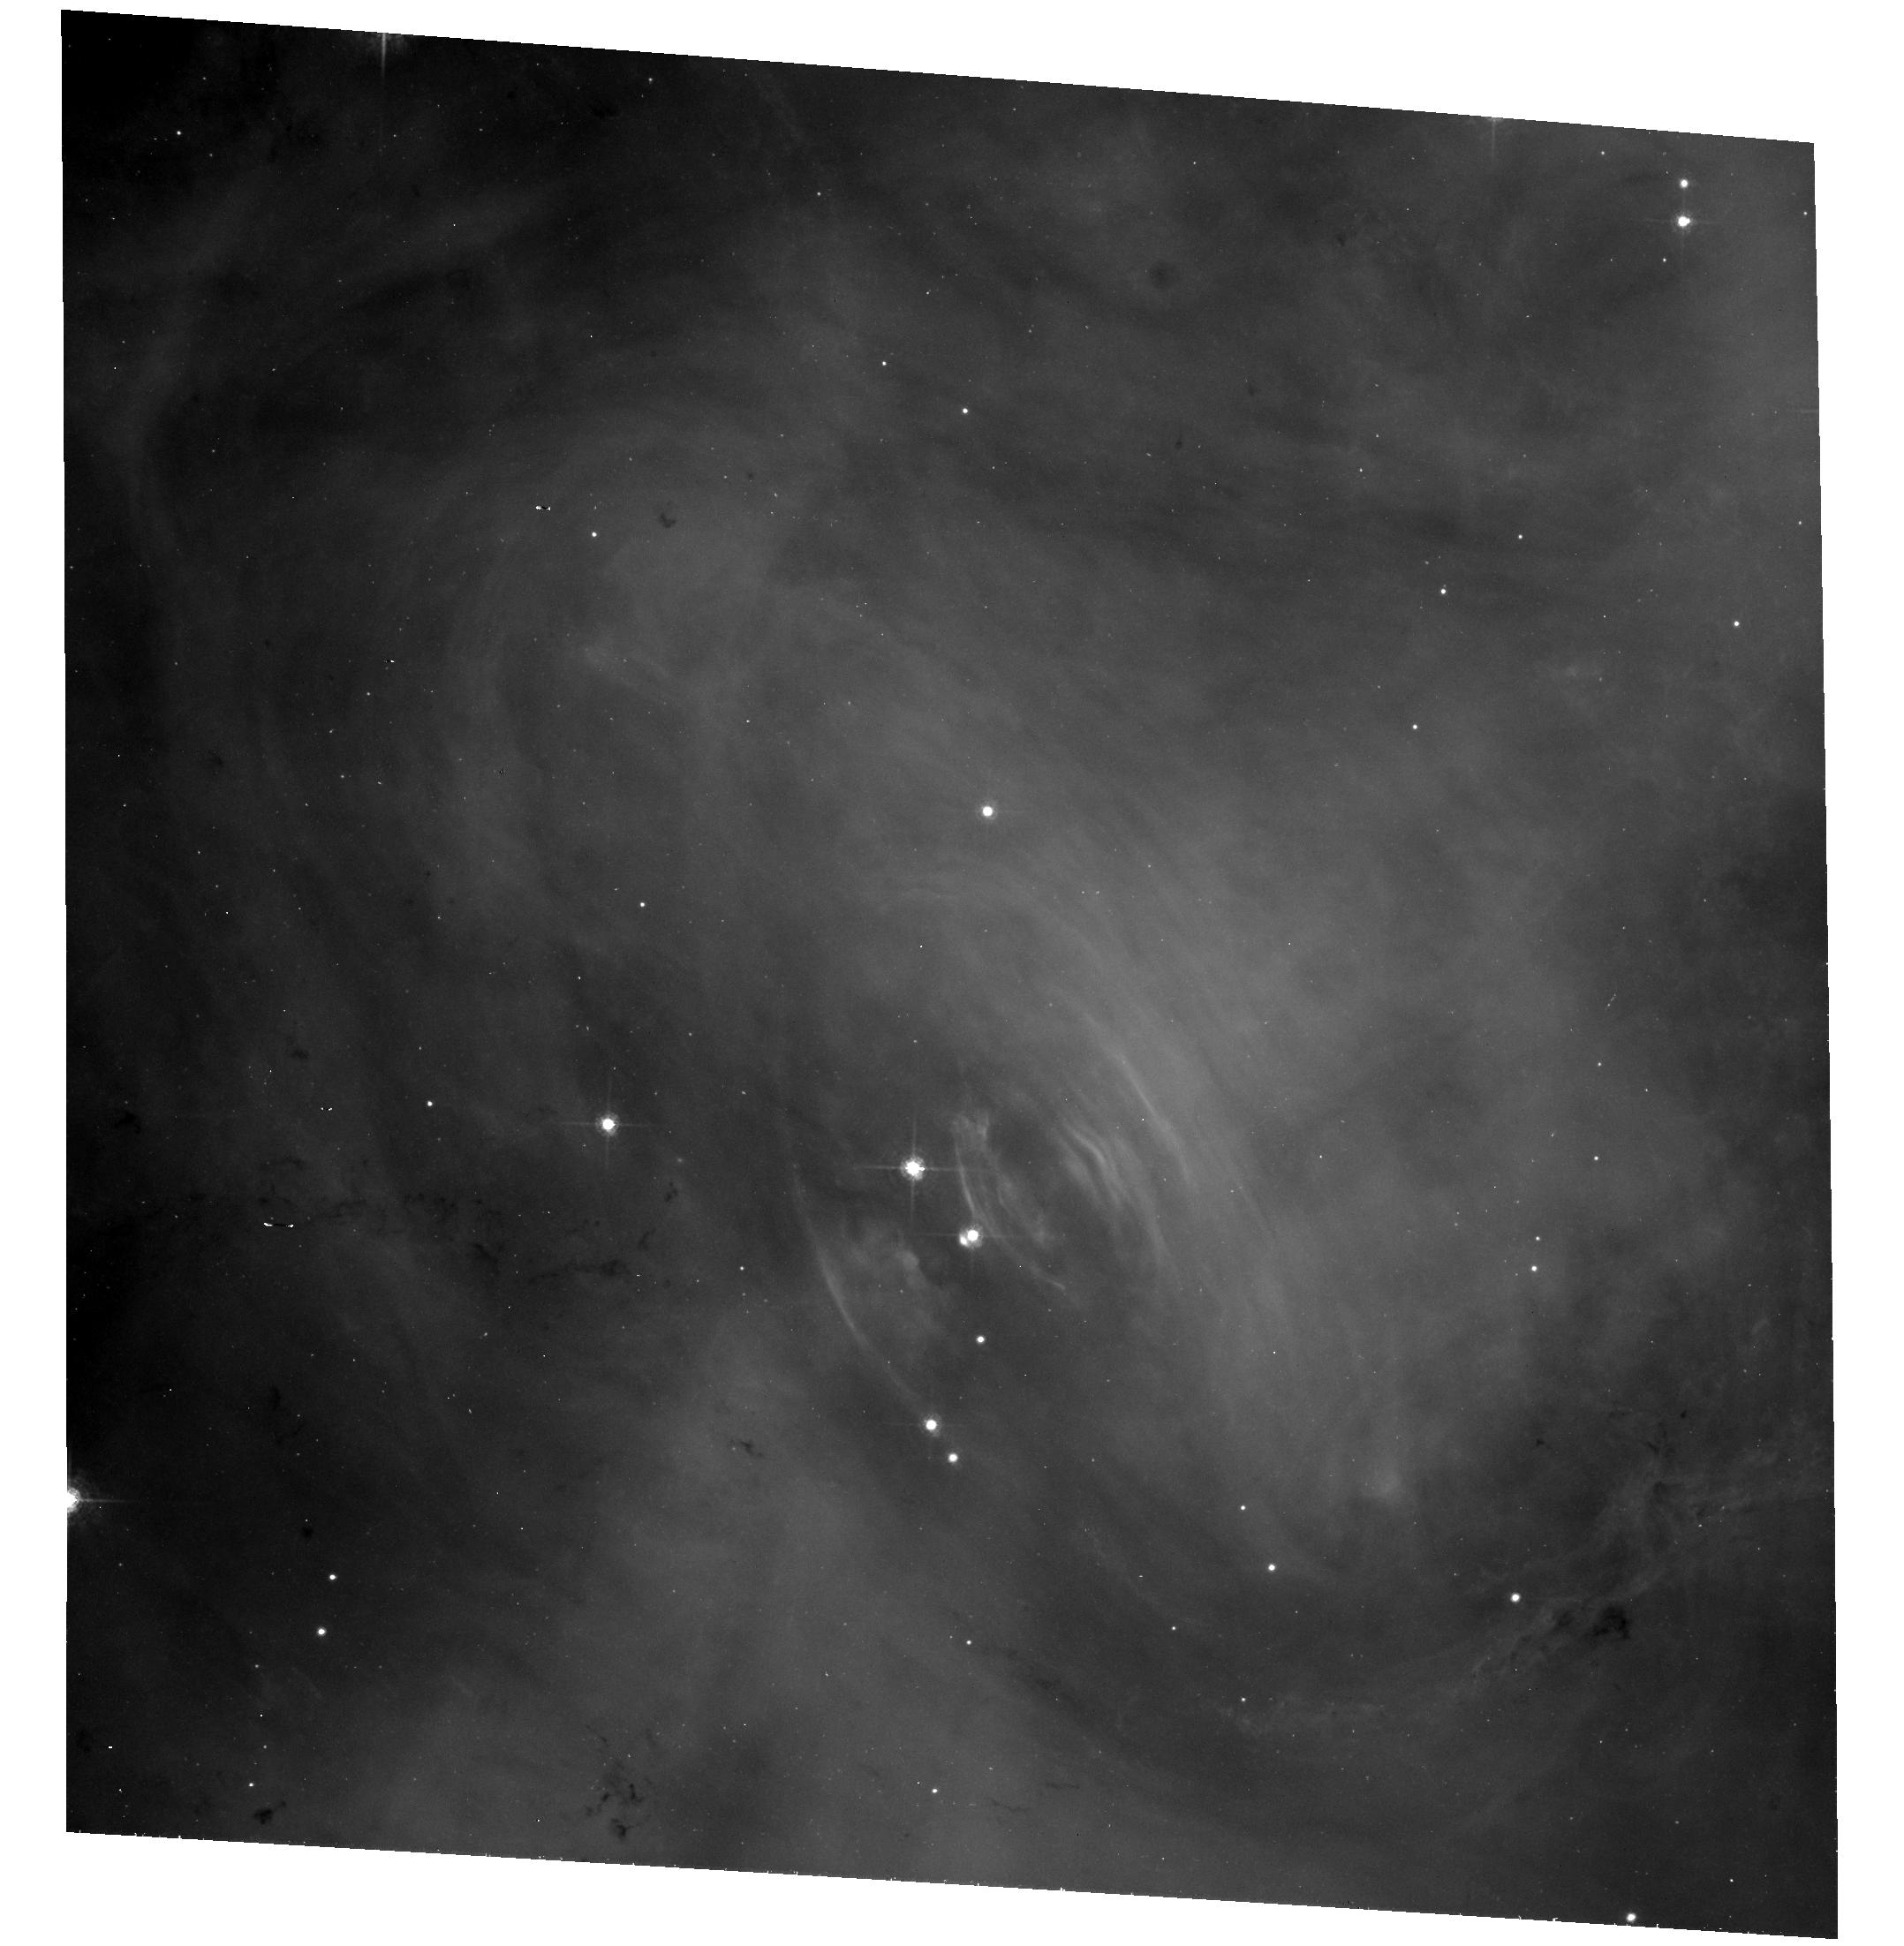
Target: CRAB
Instrument: ACS/WFC
Filter: F550M
Exposure: 38 min
Observation ID: hst_10526_06_acs_wfc_f550m_j9fx06

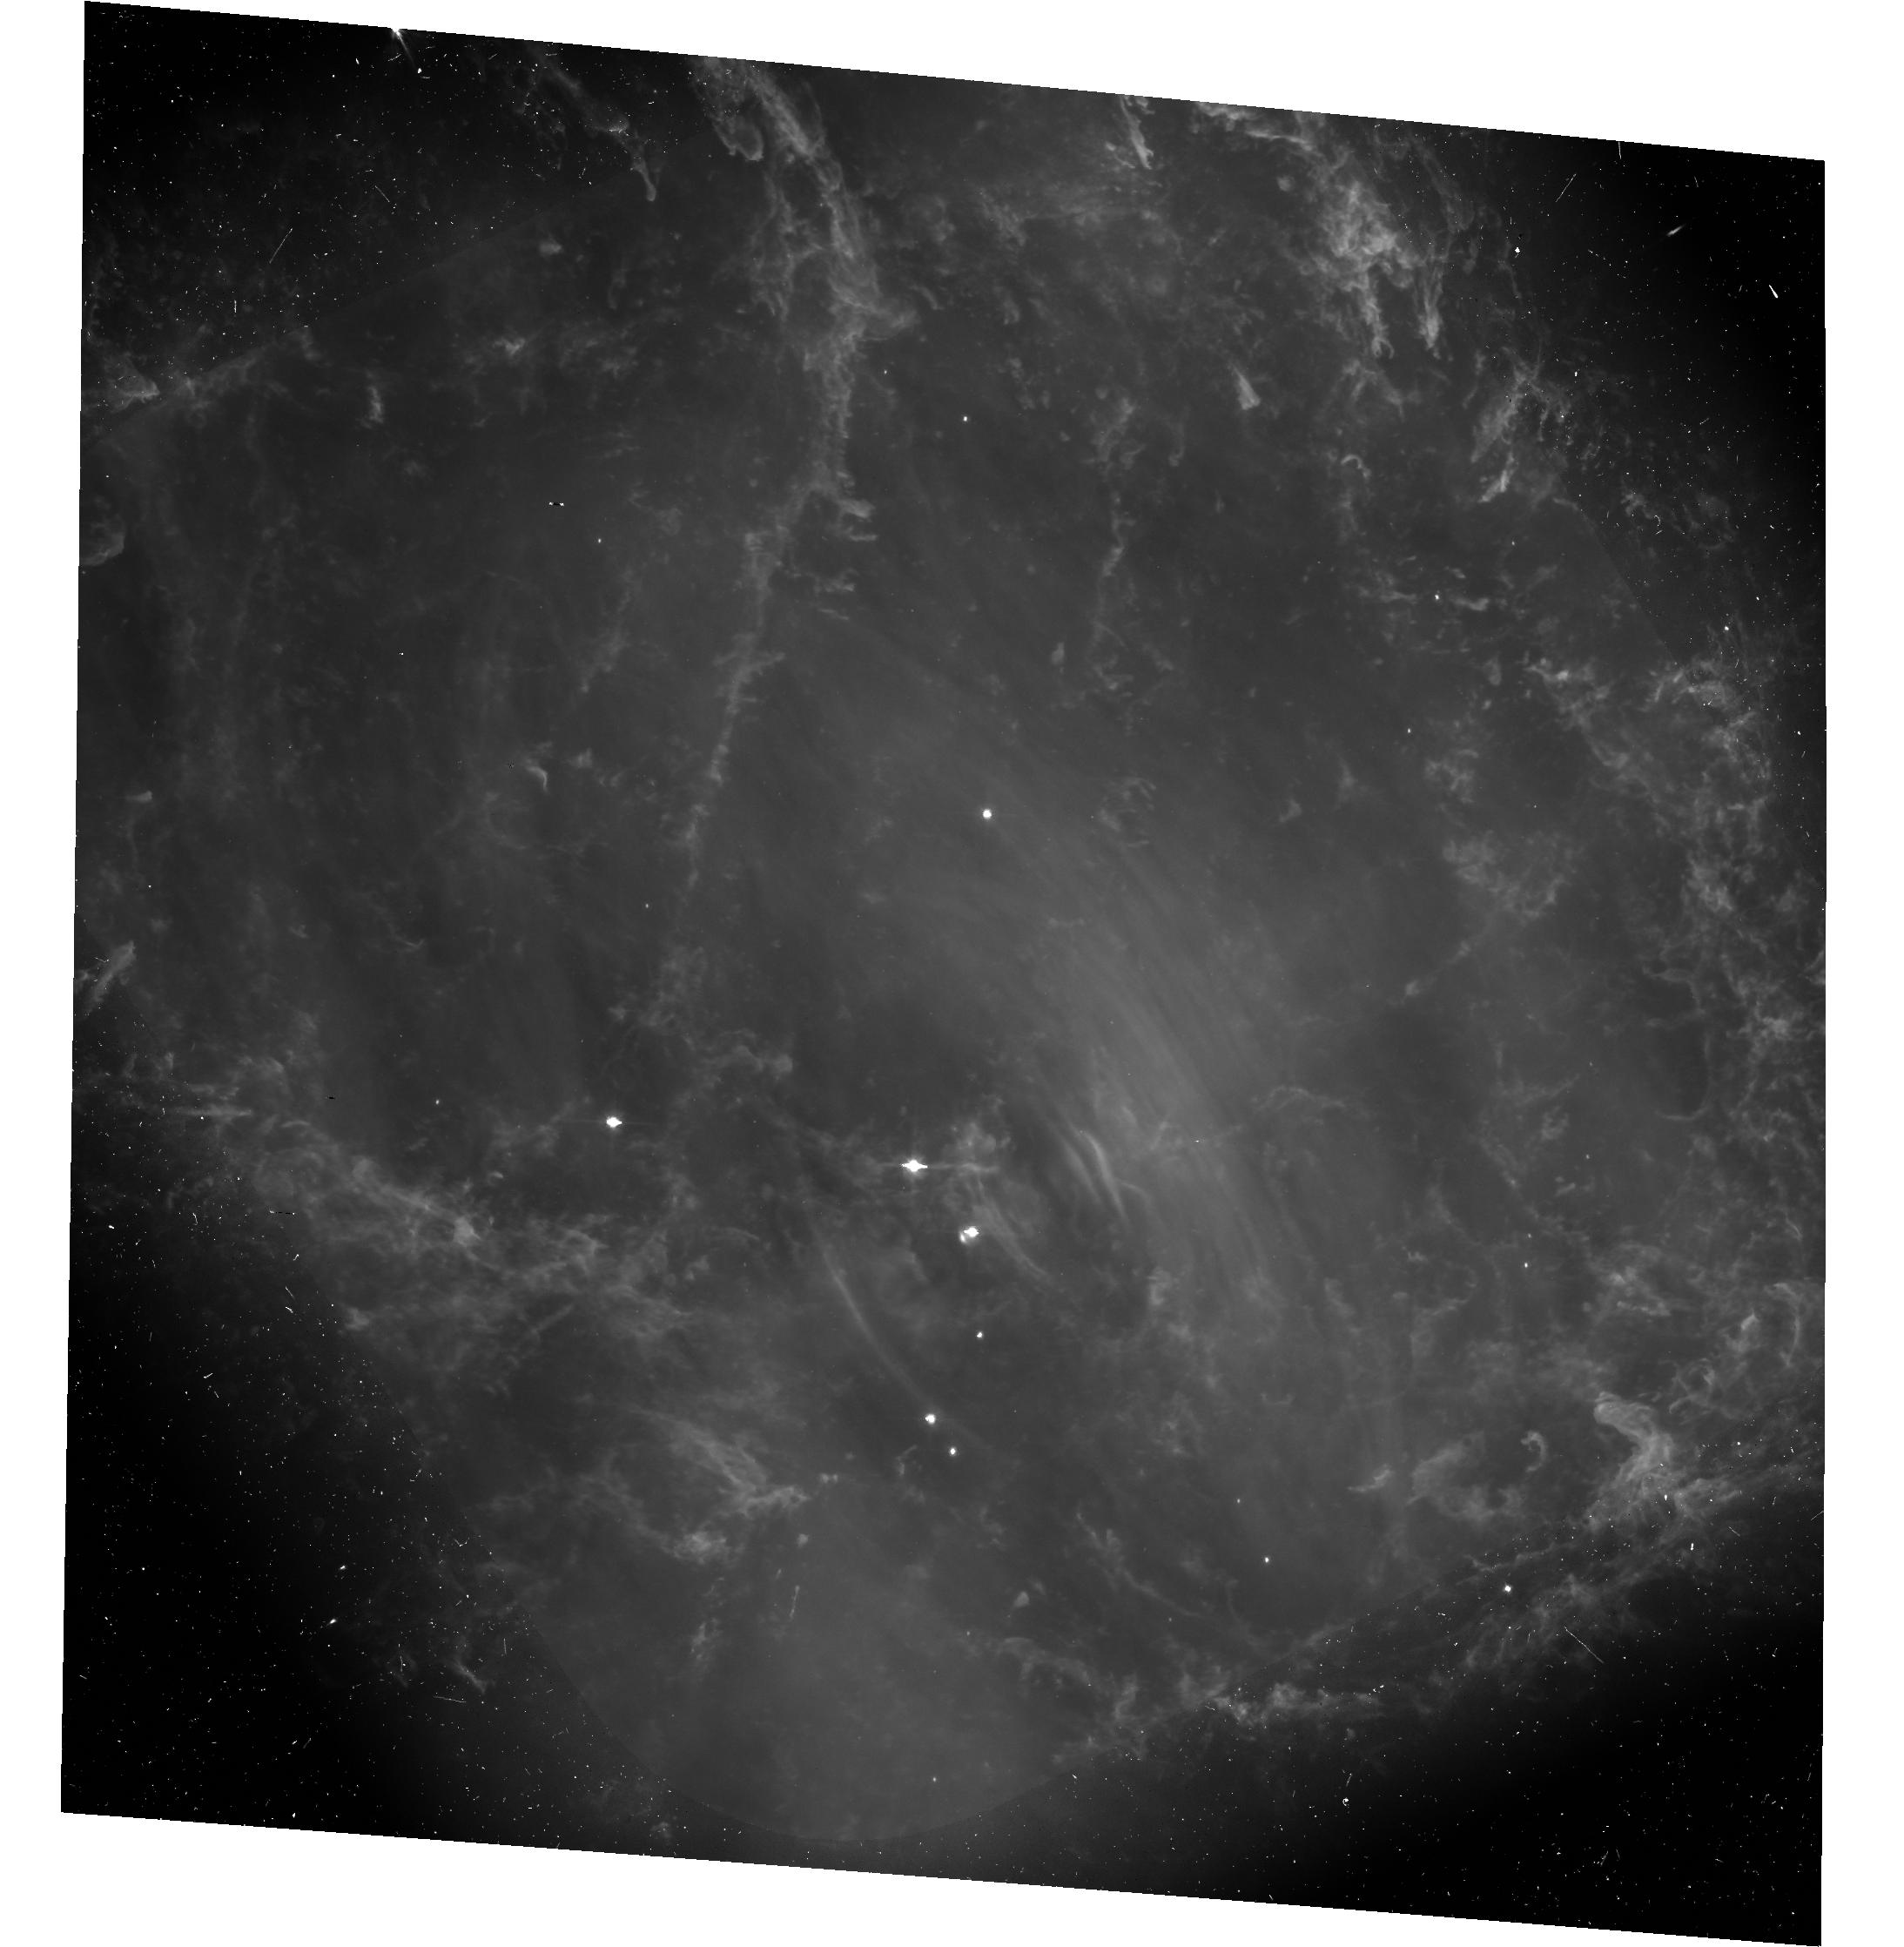
Target: CRAB
Instrument: ACS/WFC
Filter: F606W
Exposure: 38 min
Observation ID: hst_10526_02_acs_wfc_f606w-pol60v_j9fx02

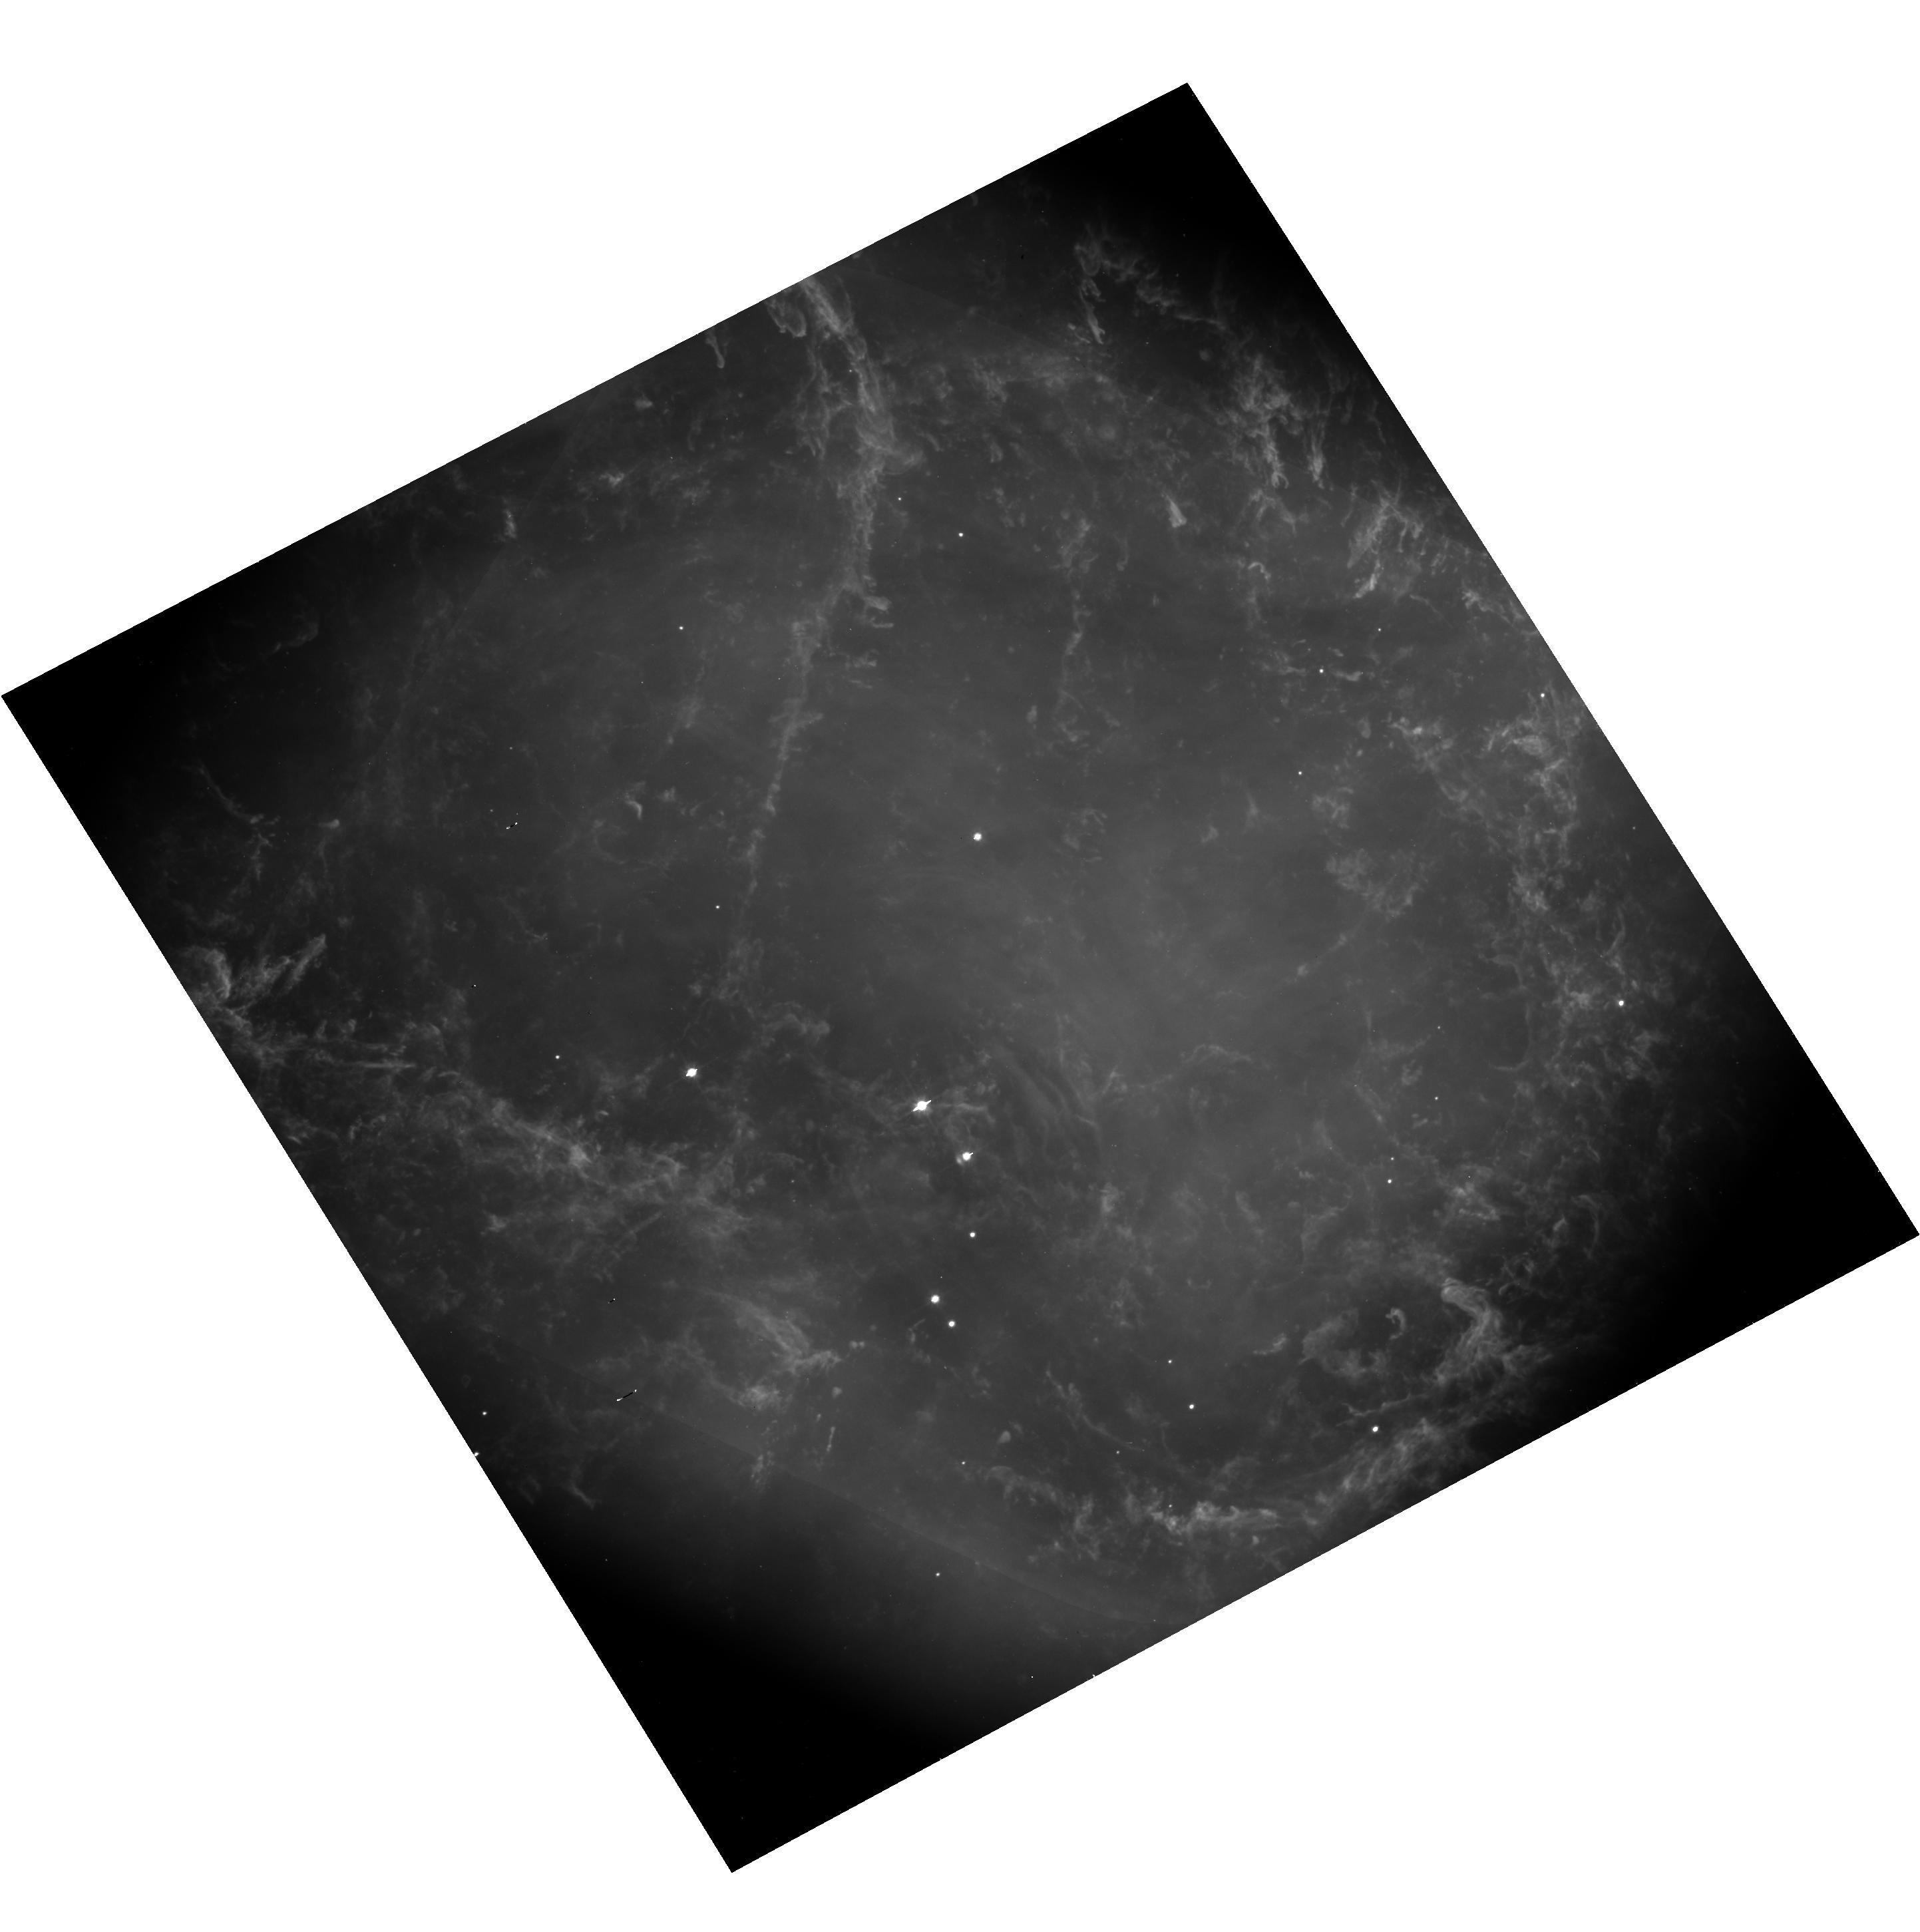
Target: CRAB
Instrument: ACS/WFC
Filter: F606W
Exposure: 38 min
Observation ID: hst_10526_11_acs_wfc_f606w-pol120v_j9fx11

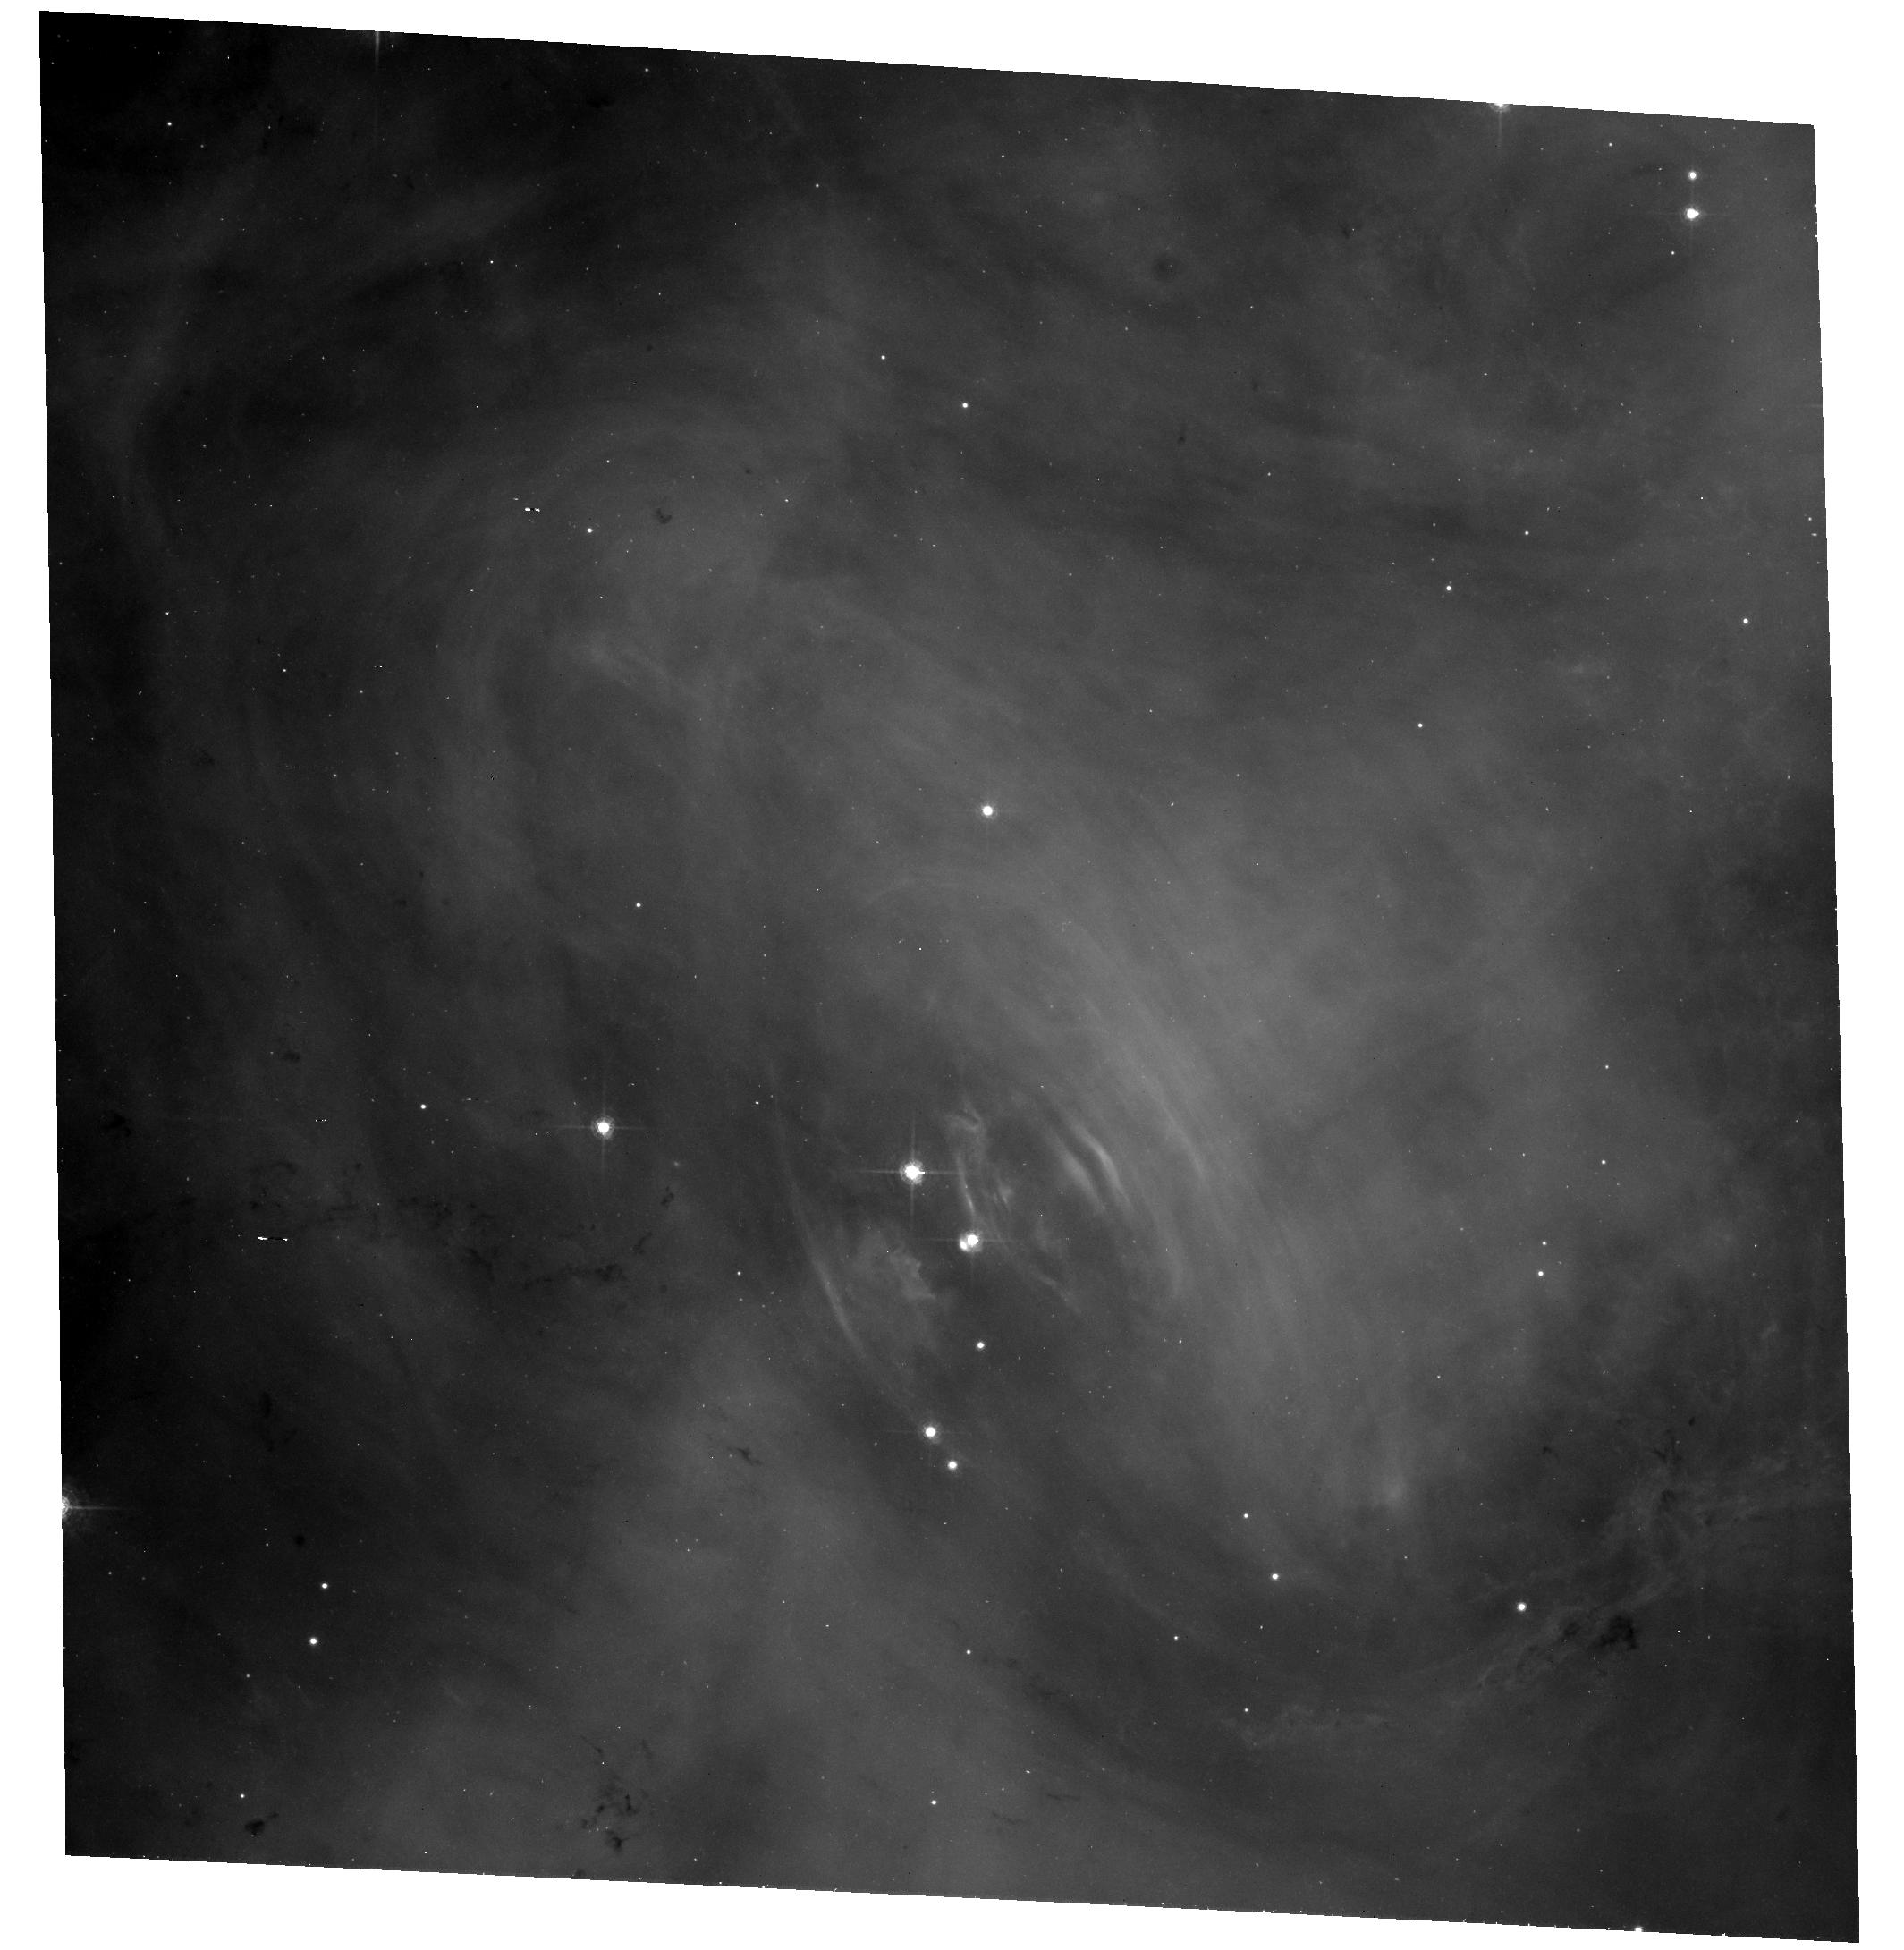
Target: CRAB
Instrument: ACS/WFC
Filter: F550M
Exposure: 38 min
Observation ID: hst_10526_08_acs_wfc_f550m_j9fx08

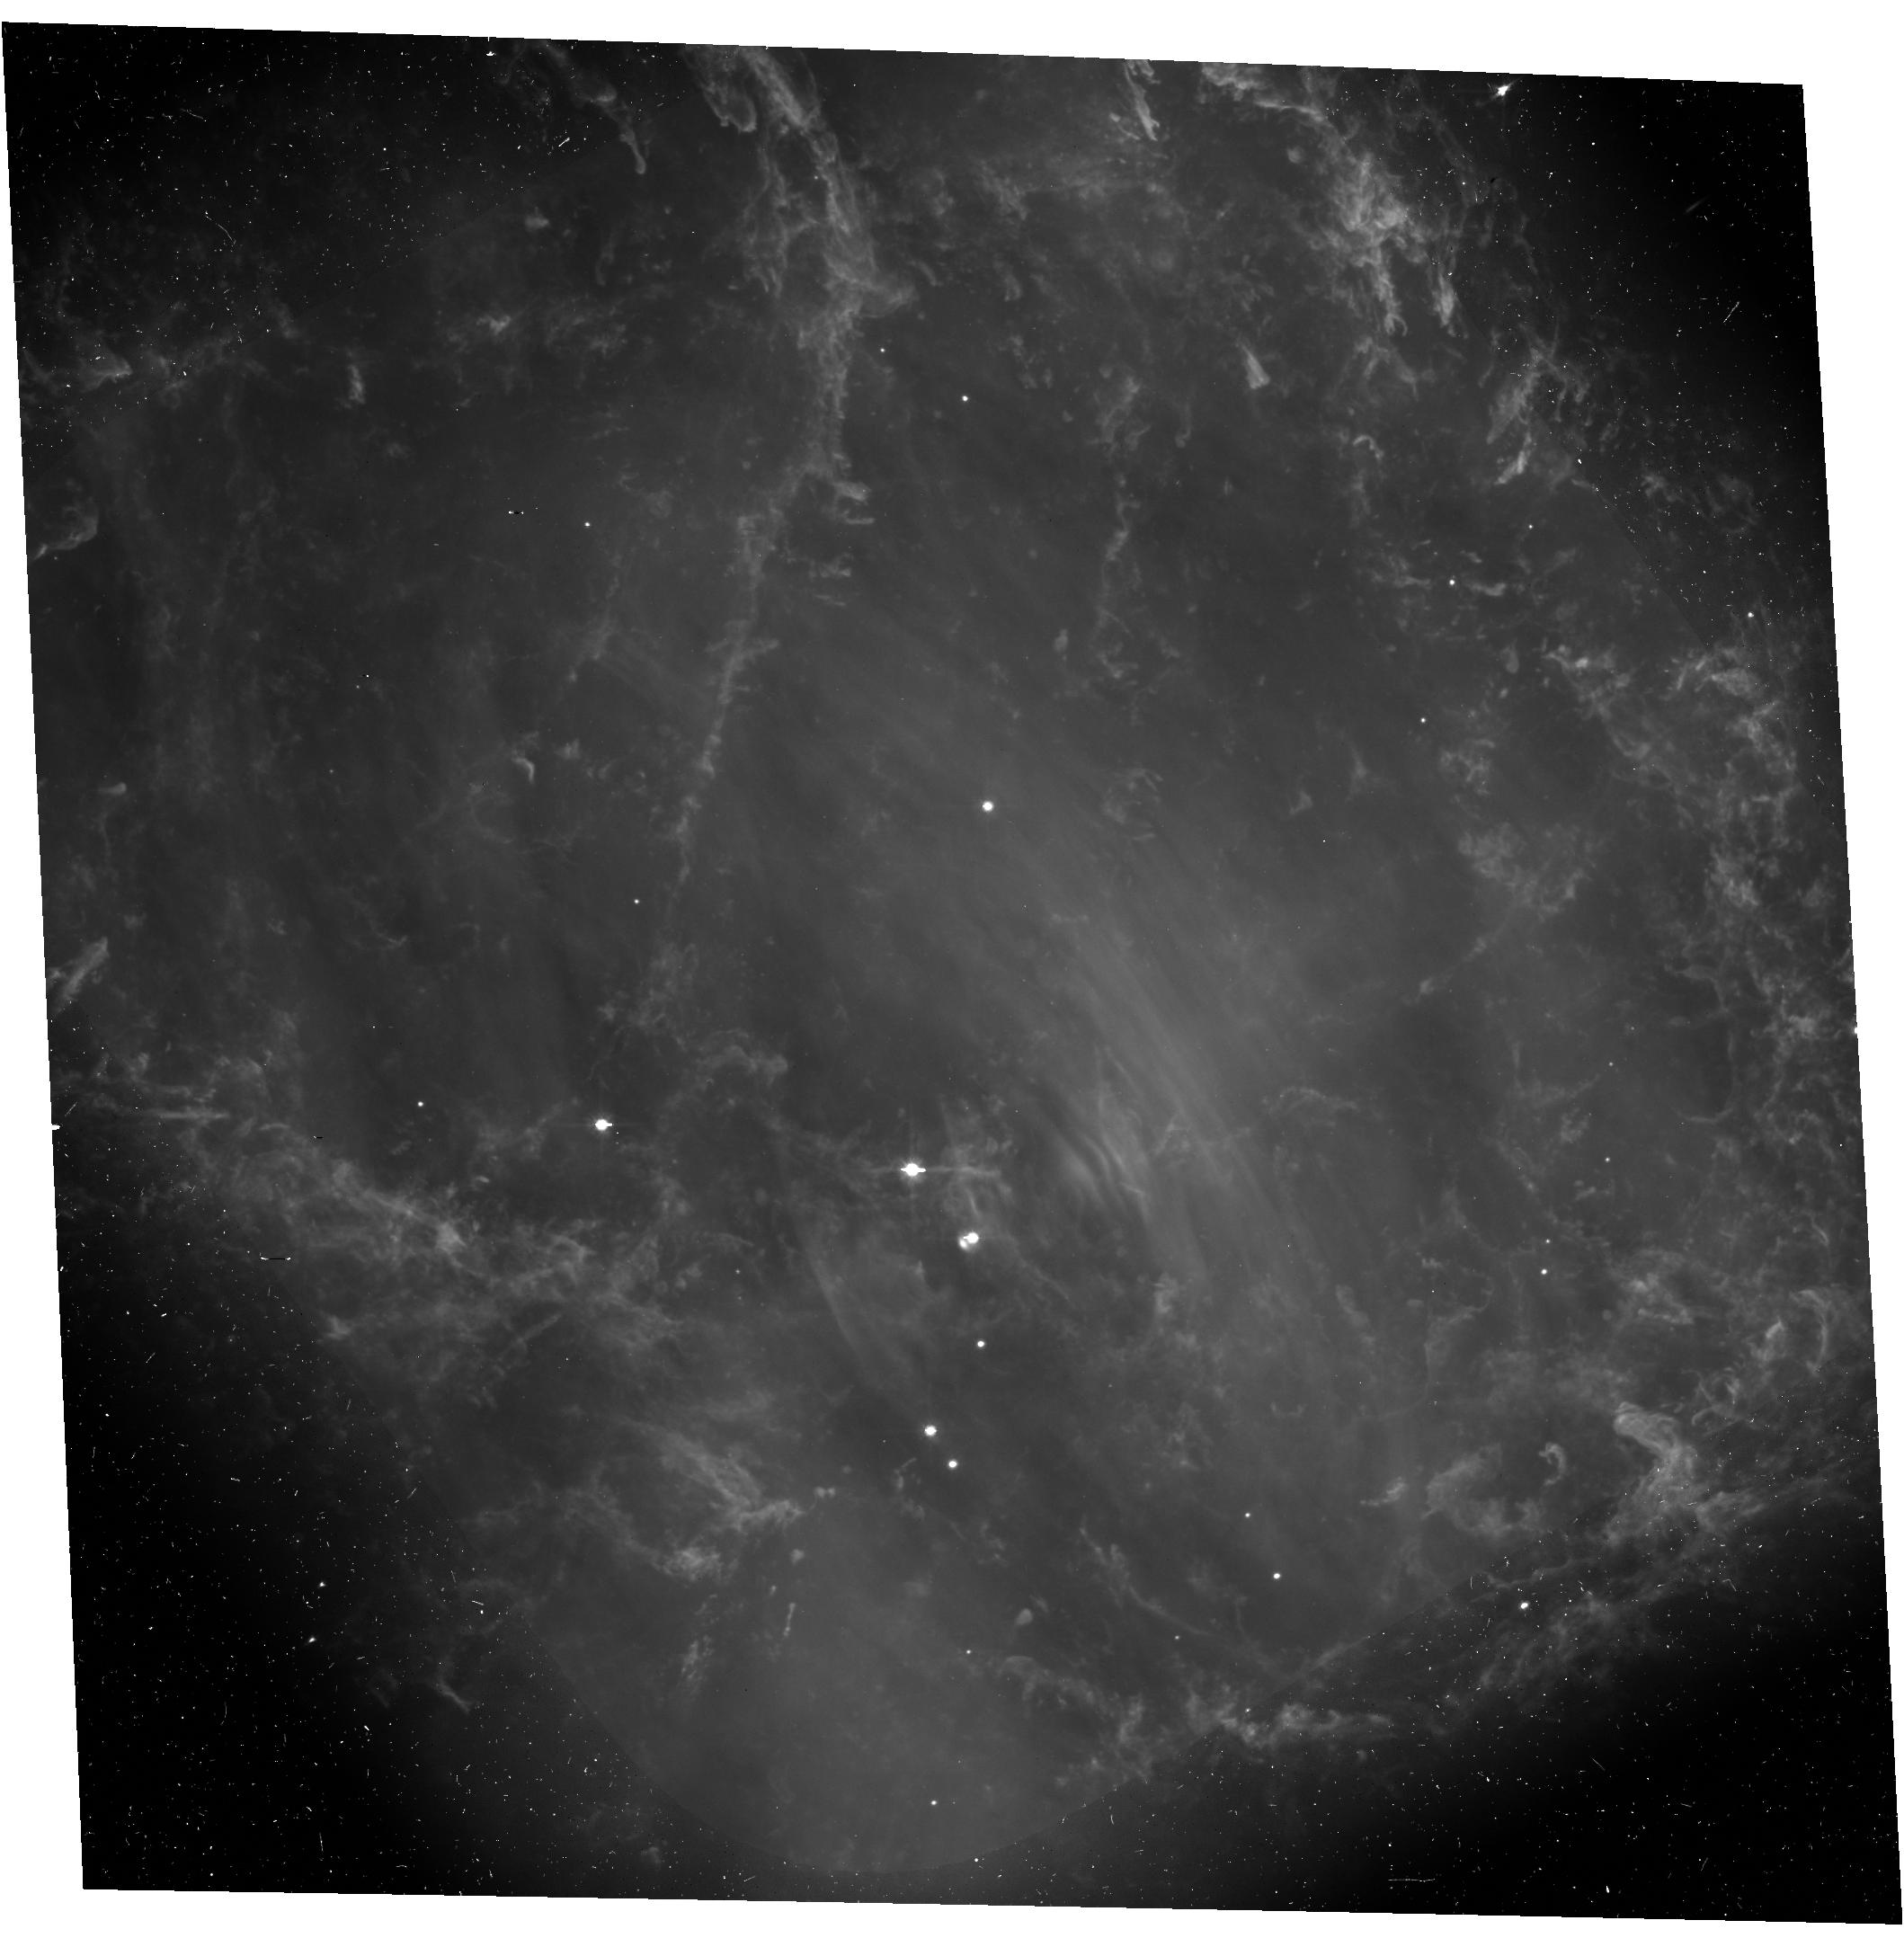
Target: CRAB
Instrument: ACS/WFC
Filter: F606W
Exposure: 38 min
Observation ID: hst_10526_10_acs_wfc_f606w-pol60v_j9fx10

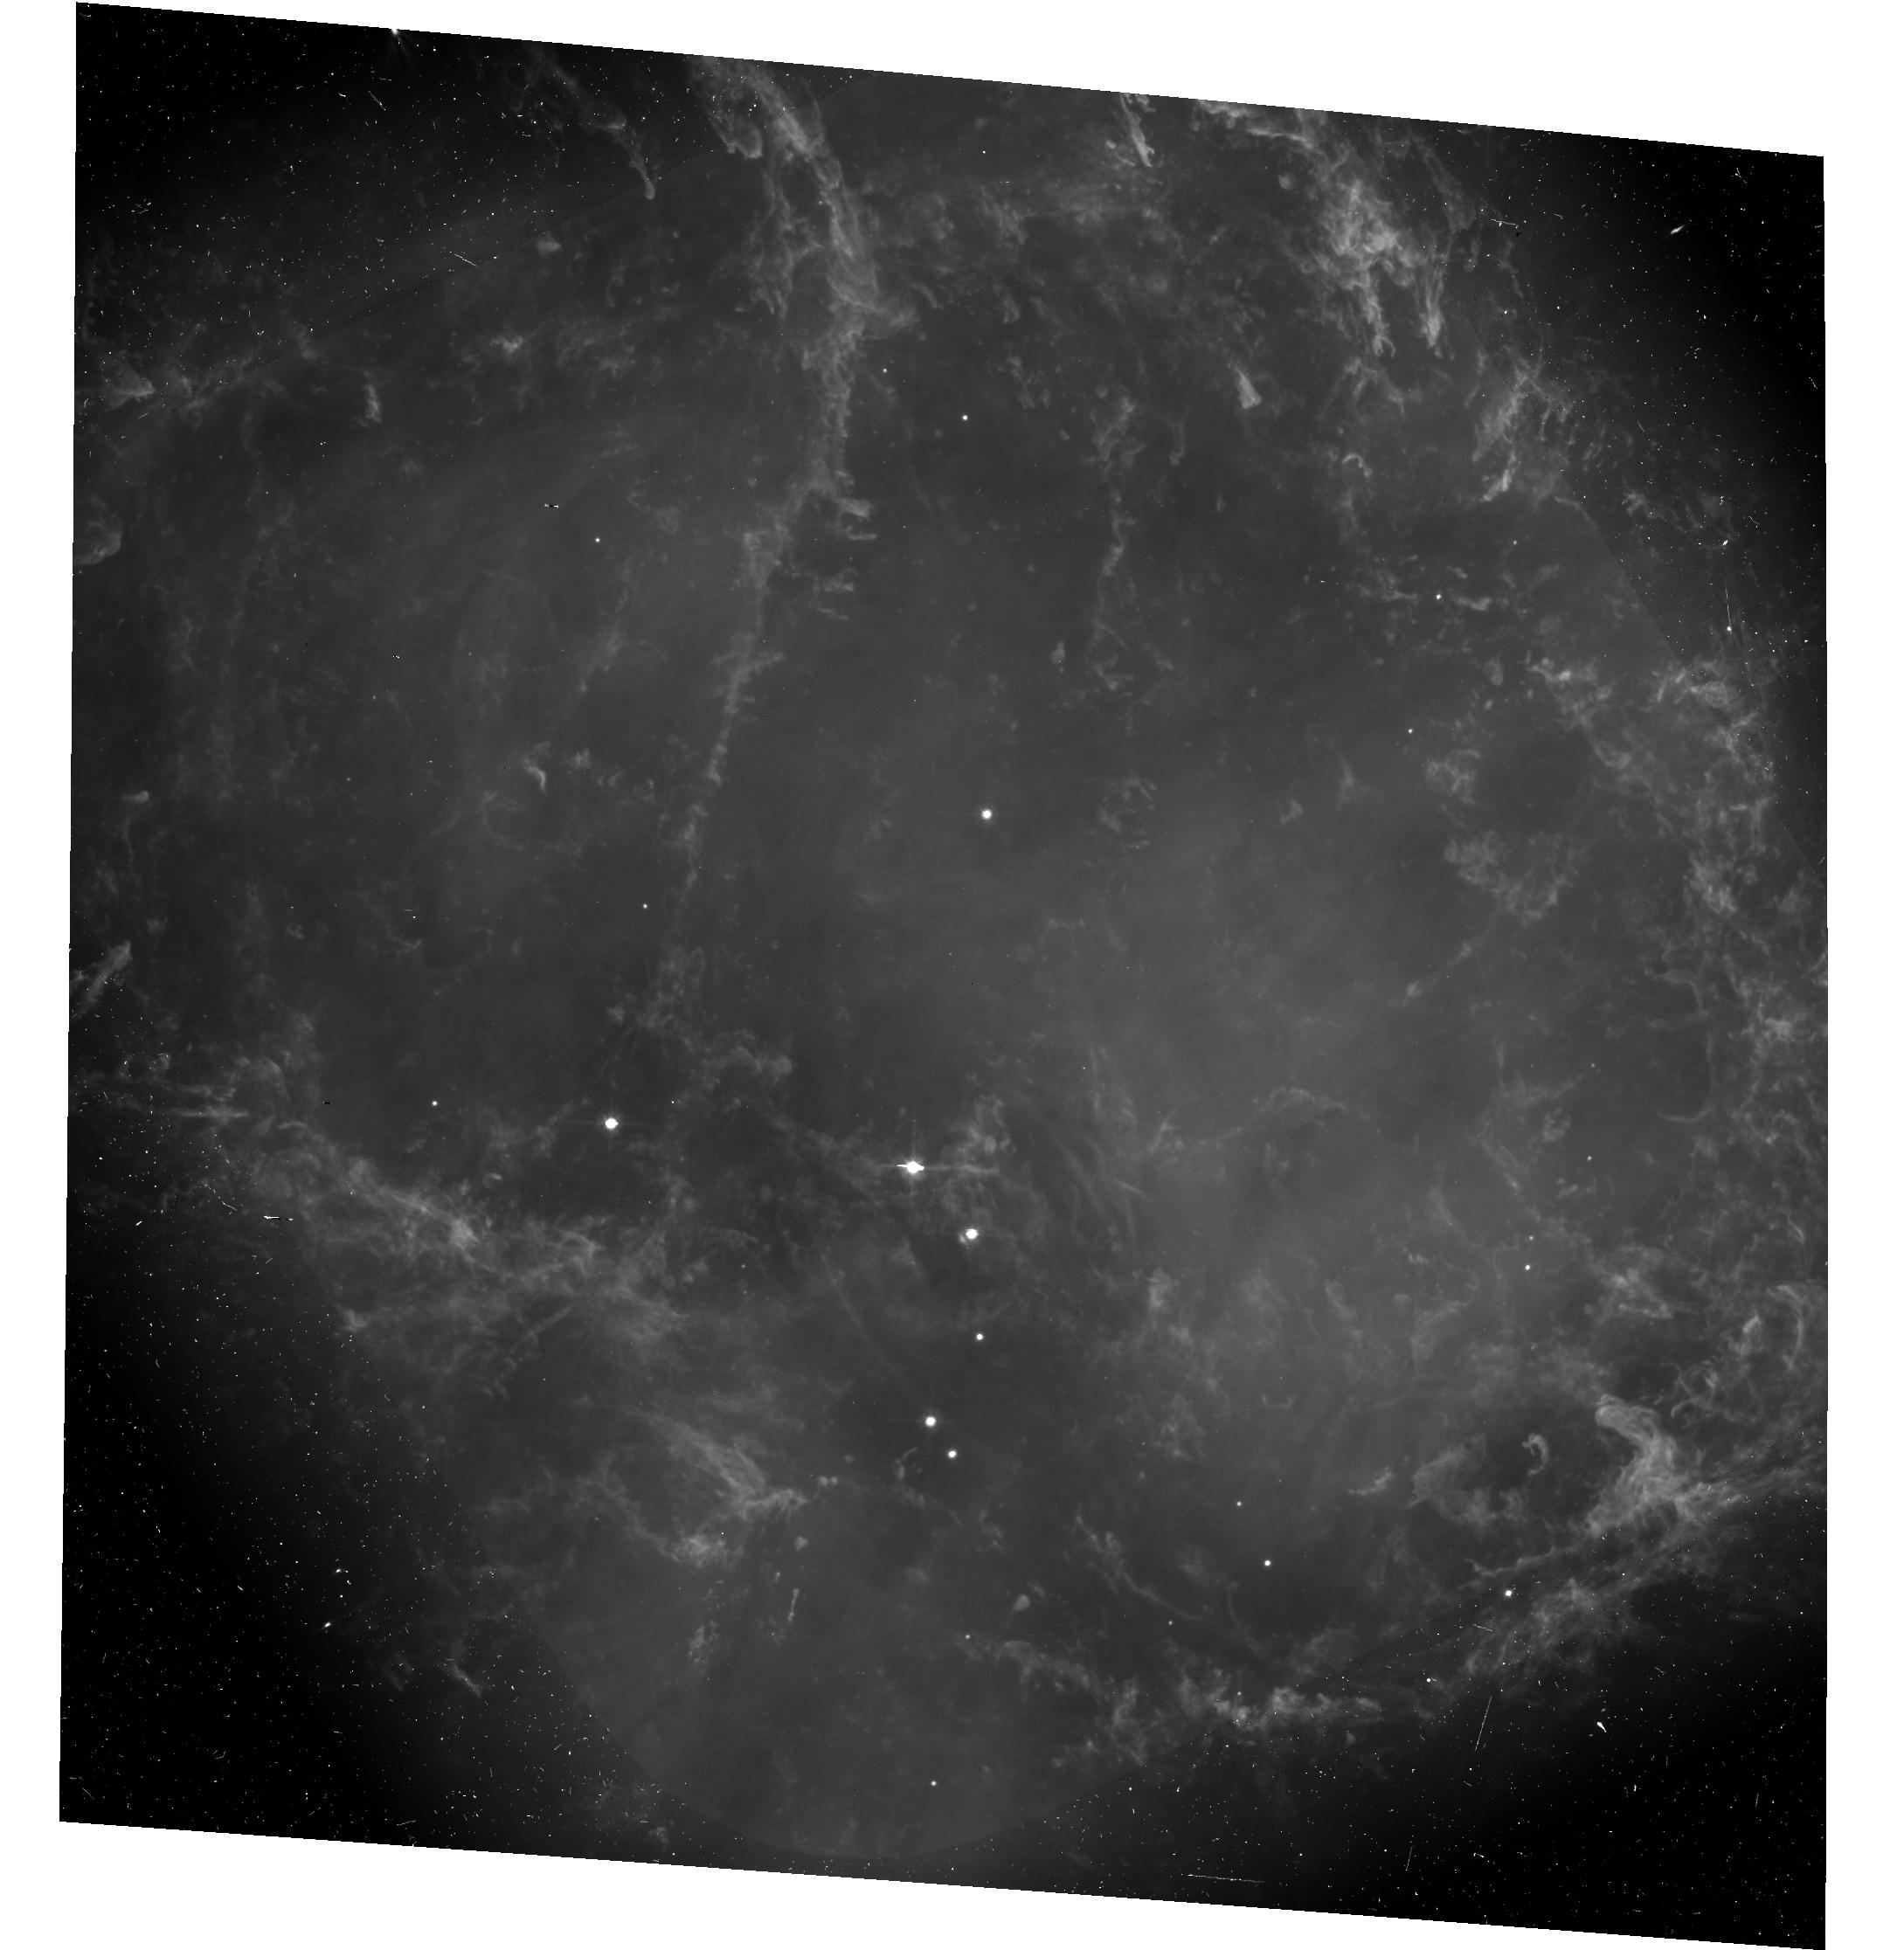
Target: CRAB
Instrument: ACS/WFC
Filter: F606W
Exposure: 38 min
Observation ID: hst_10526_03_acs_wfc_f606w-pol0v_j9fx03

Dynamics of the Polarization Structure of the Crab Nebula (PI: Hester, Jeff J.)

The Crab Nebula is not a free expansion SNR. Rather, it is a pulsar wind nebula expanding from the inside out into a larger remnant of freely expanding ejecta. At the heart of this object is the Crab Pulsar and the region where the pulsar's highly nonisotropic wind interacts with the larger synchtron nebula. HST and Chandra monitoring has shown this to be one of the most intricately structured and highly dynamical objects ever observed. In Cycle 12 we demonstrated our ability to use the polarization capabilities of the ACS to isolate physically discrete features within the Crab Synchrotron Nebula and accurately measure their polarization characteristics. These data provide a unique look at the physical structure in the heart of the Crab, adding a new dimension to past observations. Polarization provides extensive information about field geometries, the degree of disorder in the field, and particle pitch angle distributions. But one image of the Crab is like a single image of waves at the beach. It necessarily misses the point. In the Crab, the name of the game is "dynamics". In this proposal we request time to monitor changes in the polarization structure of the Crab. This program will allow us to follow the changing polarization of features including relativistically moving wisps in the Crab Nebula. This is the only place in the sky where a dynamic relativistic plasma can be observed in sufficient detail to make such measurements possible, and the HST/ACS is the only instrument that we are likely to see in our careers capable of making the measurement. These observations will be an important addition to the already rich observational legacy of HST for what is arguably the most important single object in astrophysics.